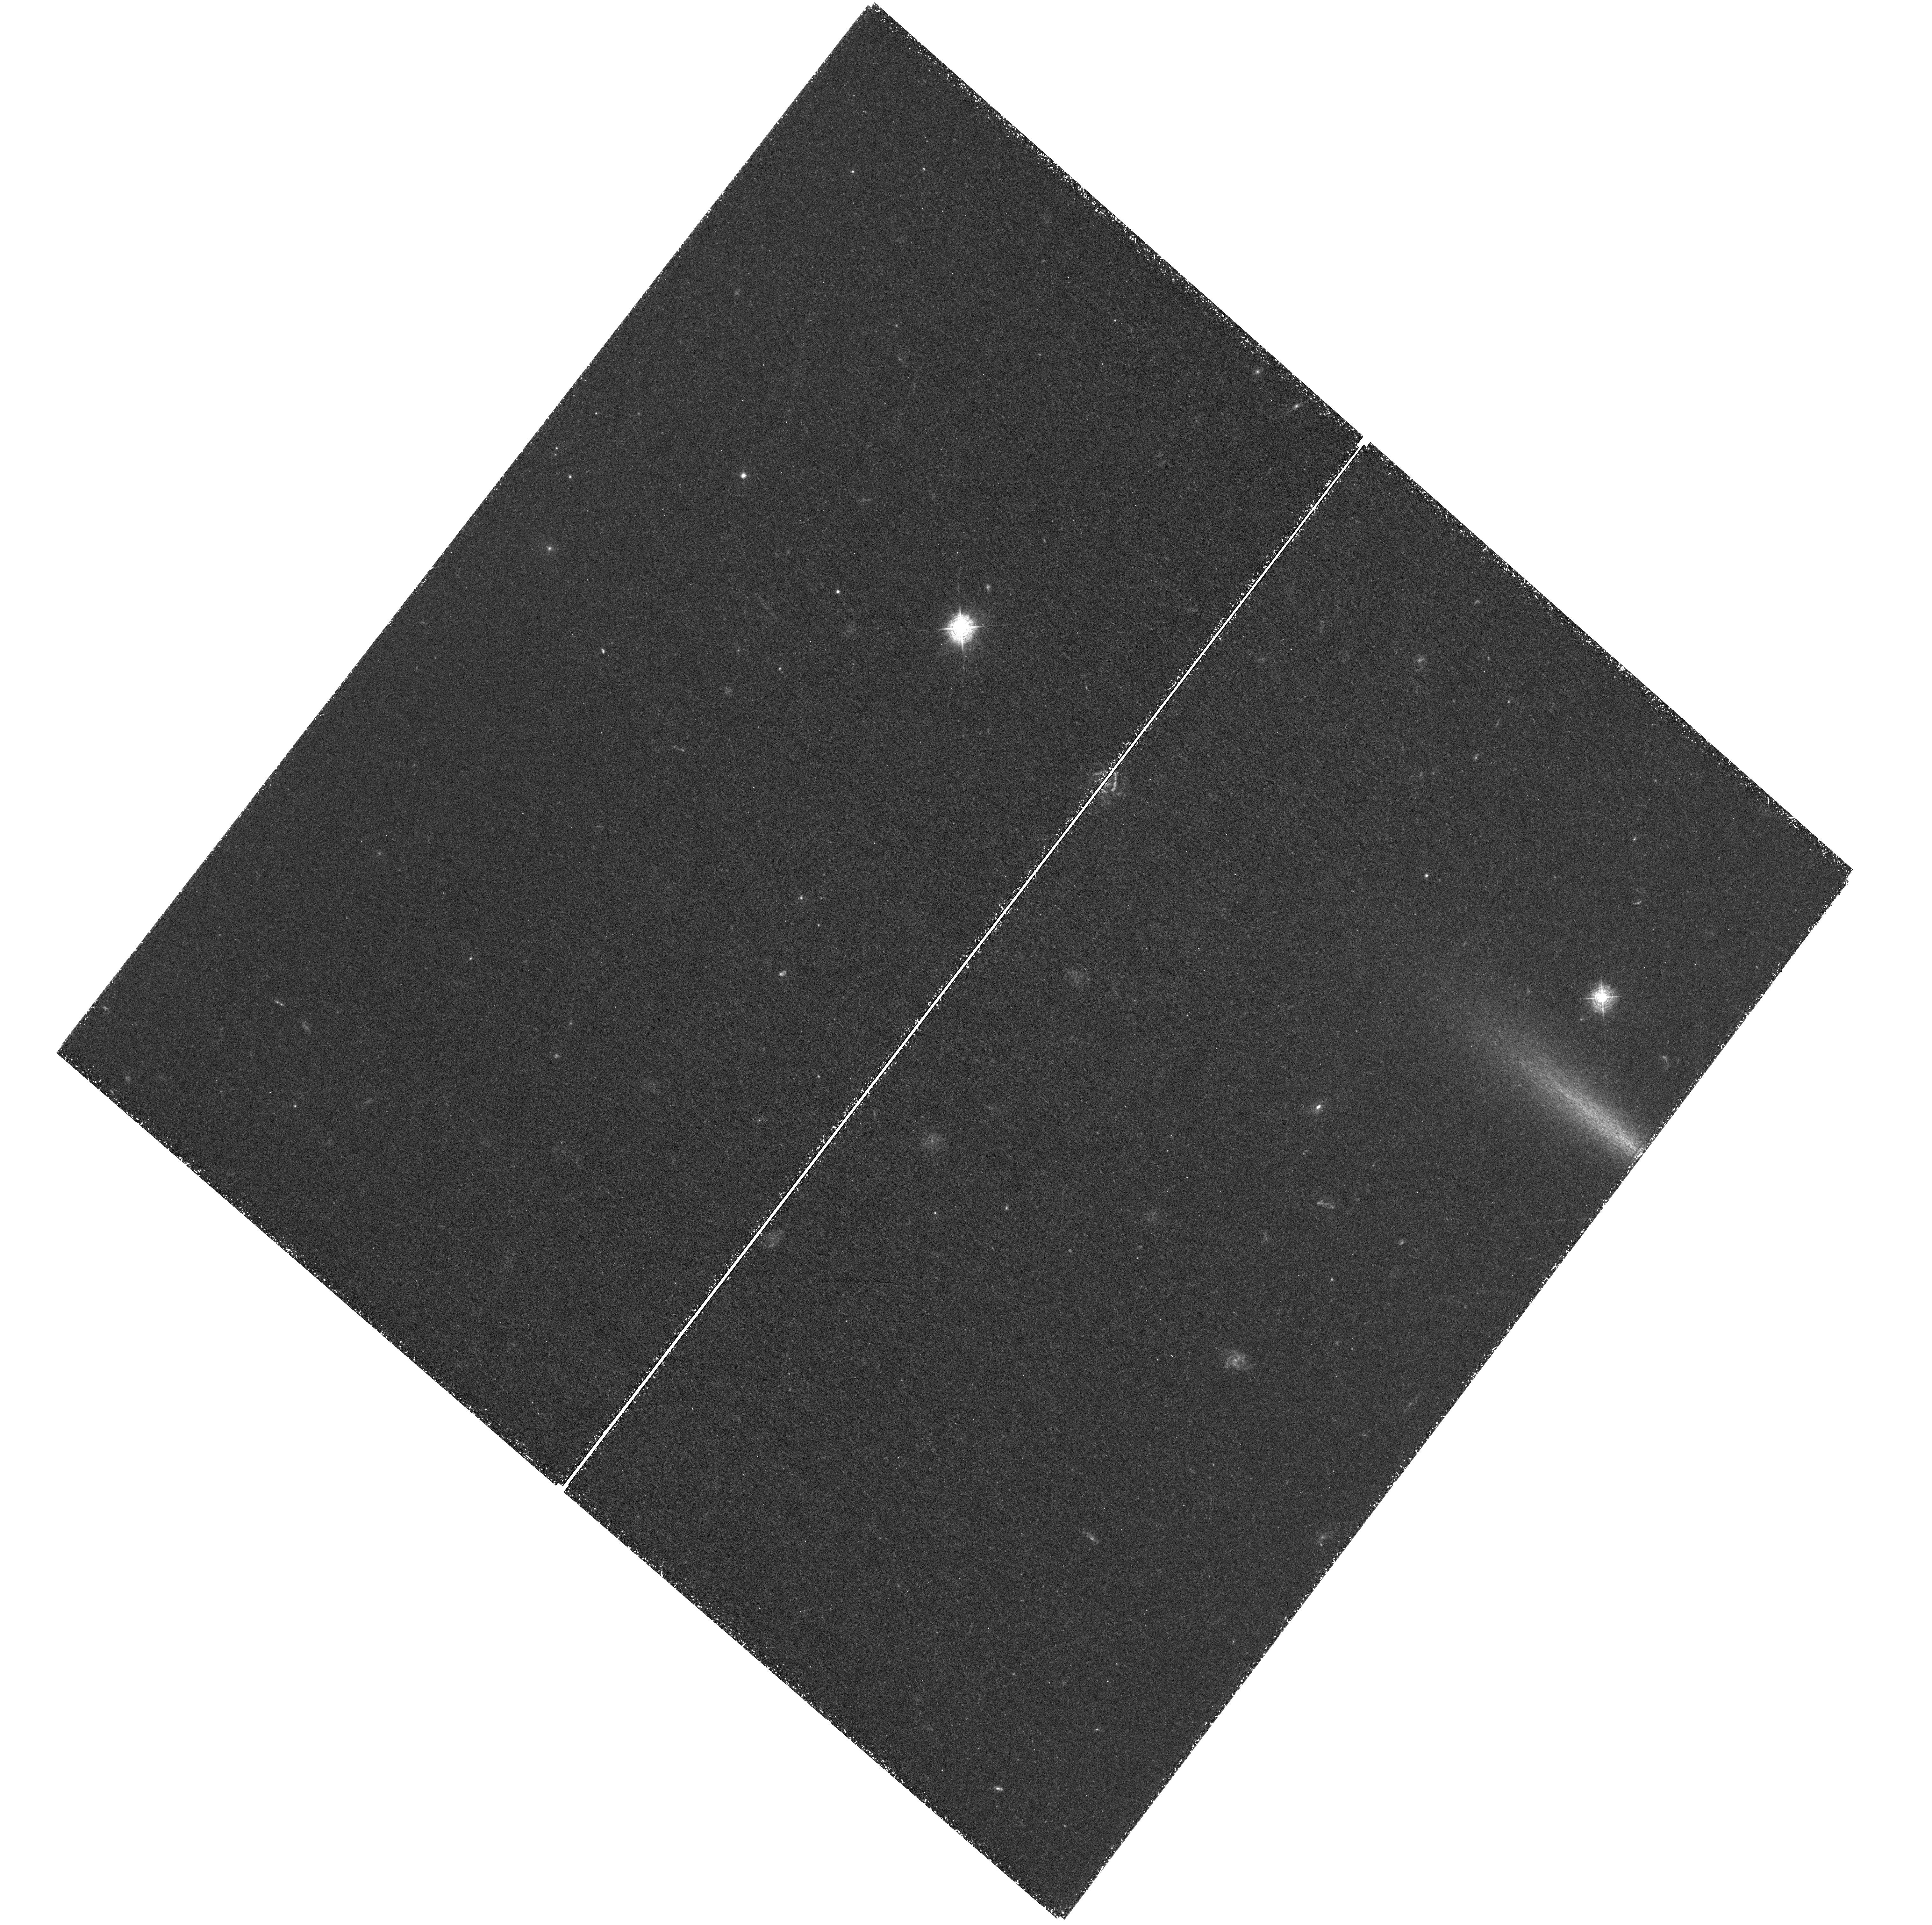
Target: CLH12-WFC3POINTING
Instrument: WFC3/UVIS
Filter: F410M
Exposure: 3.4 h
Observation ID: hst_13281_02_wfc3_uvis_f410m_ic9102

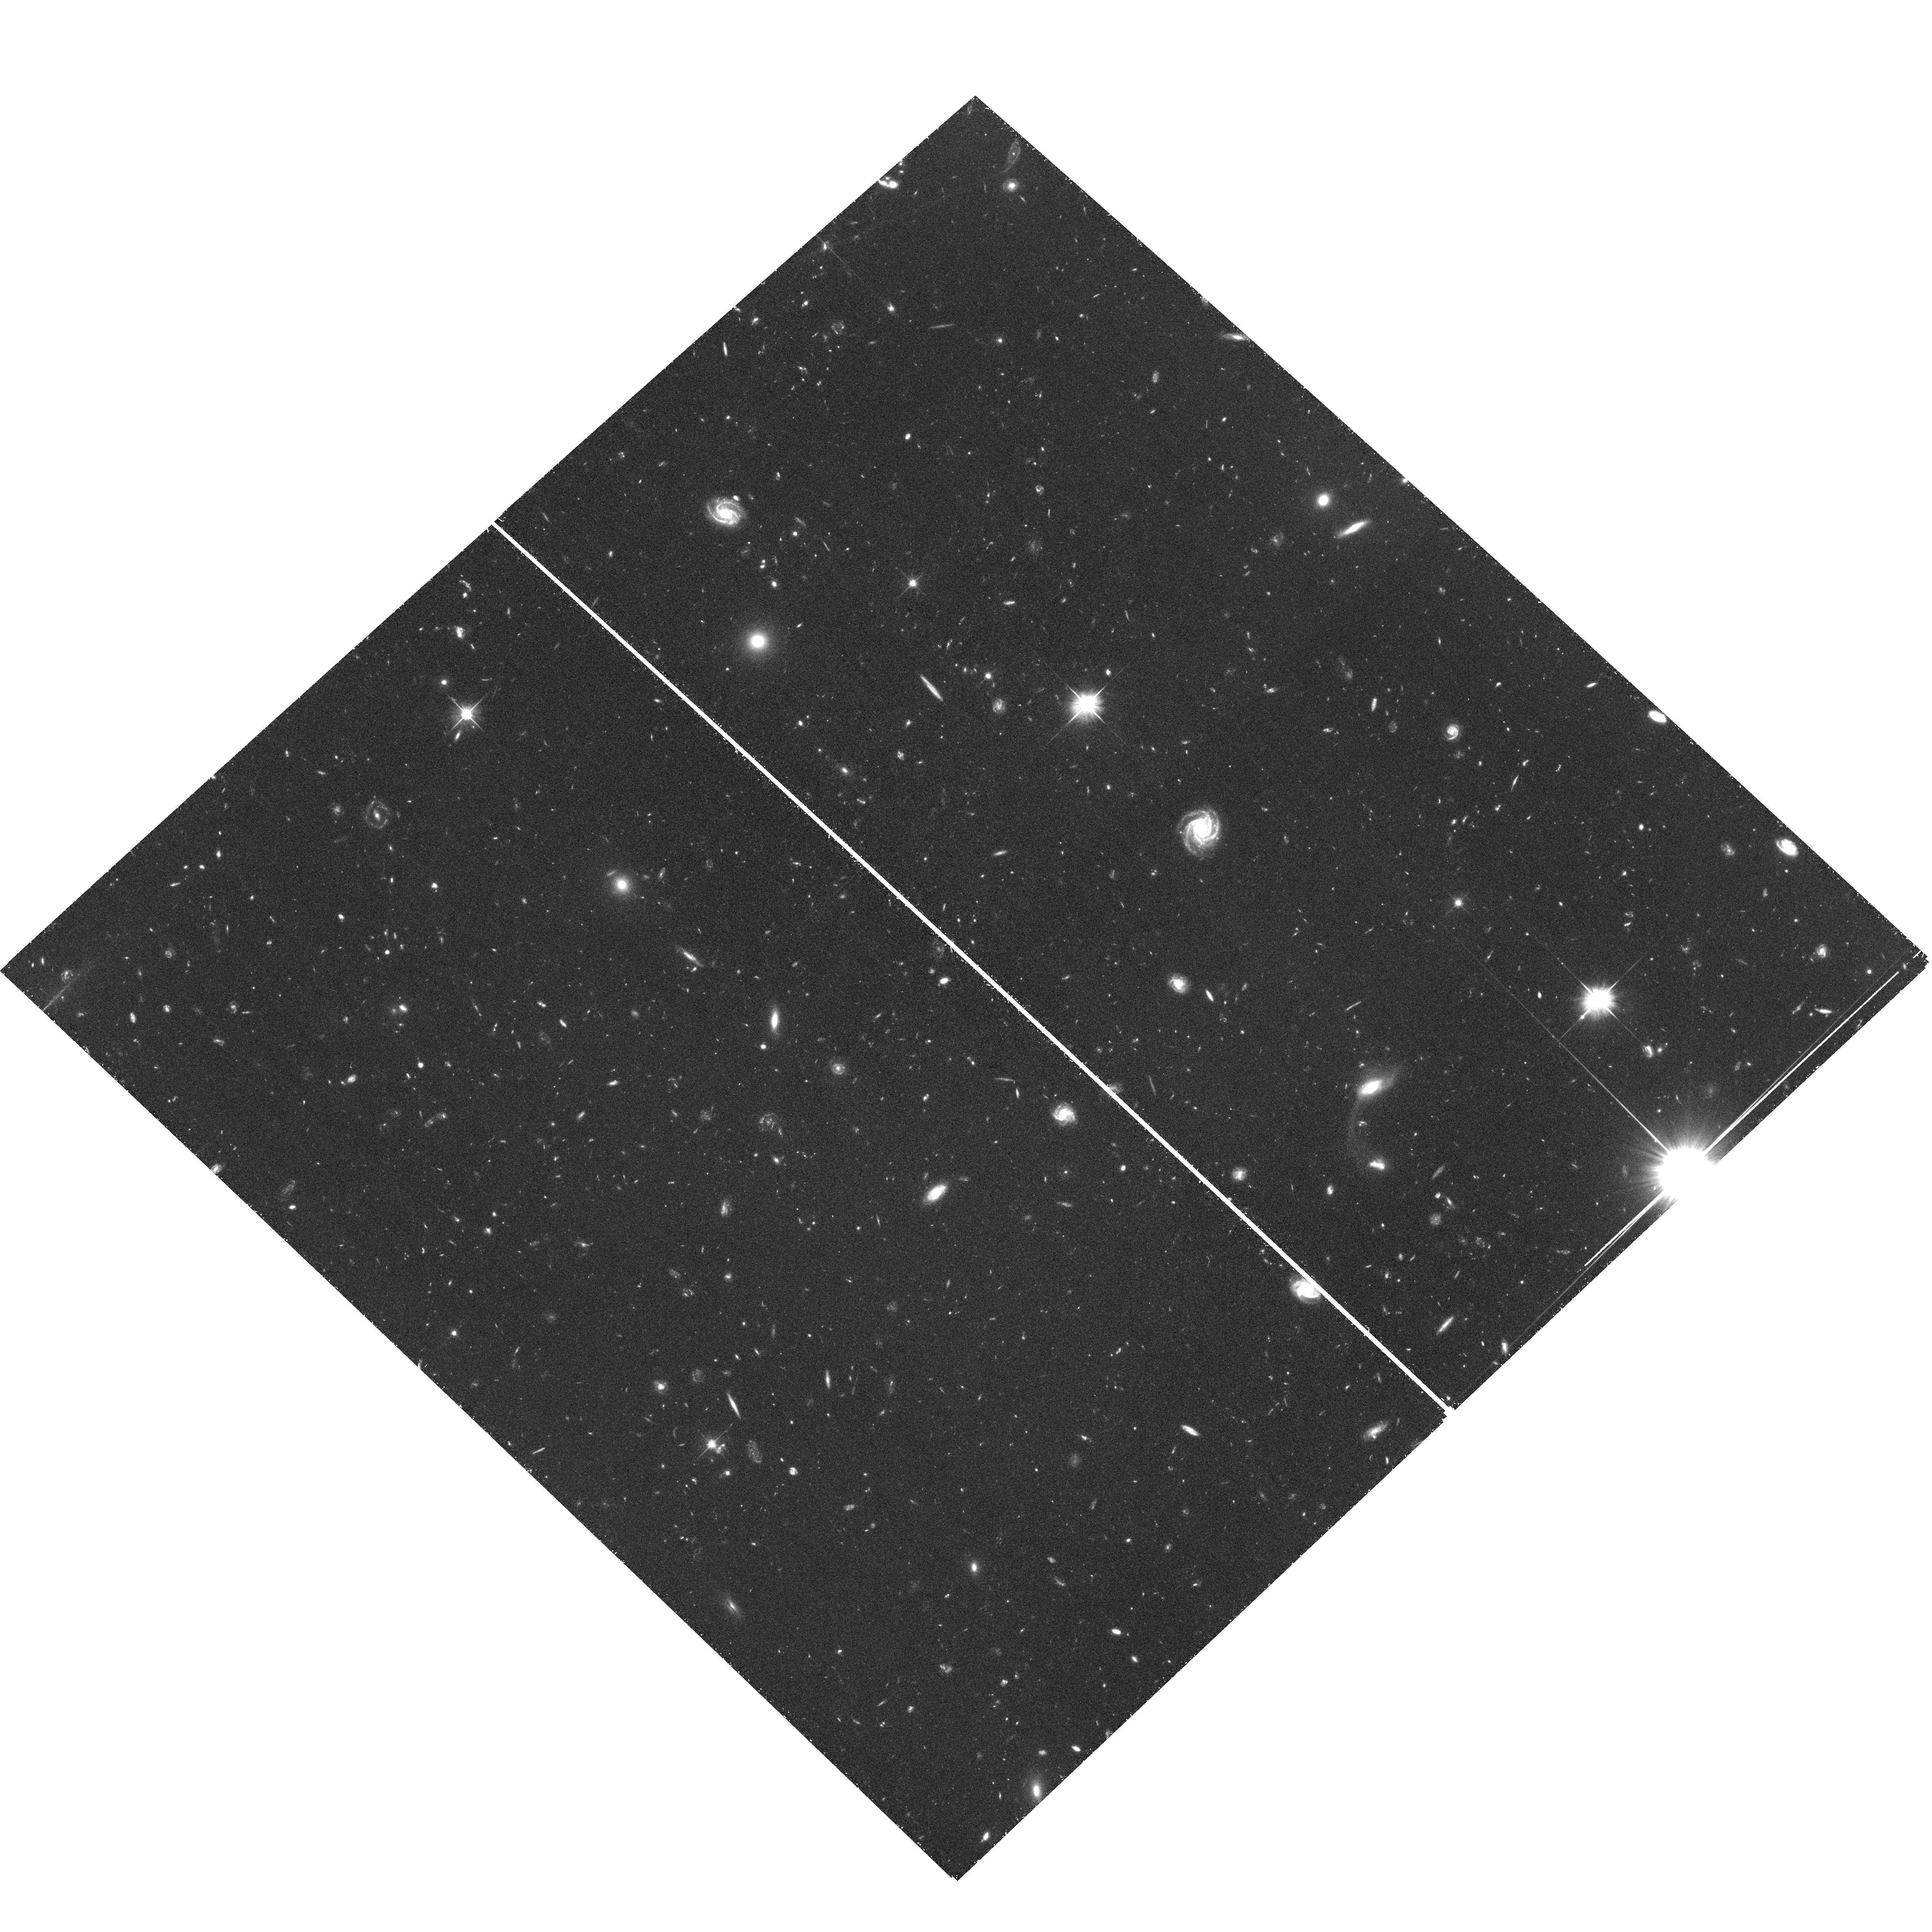
Target: CLH12-ACSPOINTING
Instrument: ACS/WFC
Filter: F606W
Exposure: 1.5 h
Observation ID: hst_13281_06_acs_wfc_f606w_jc9106

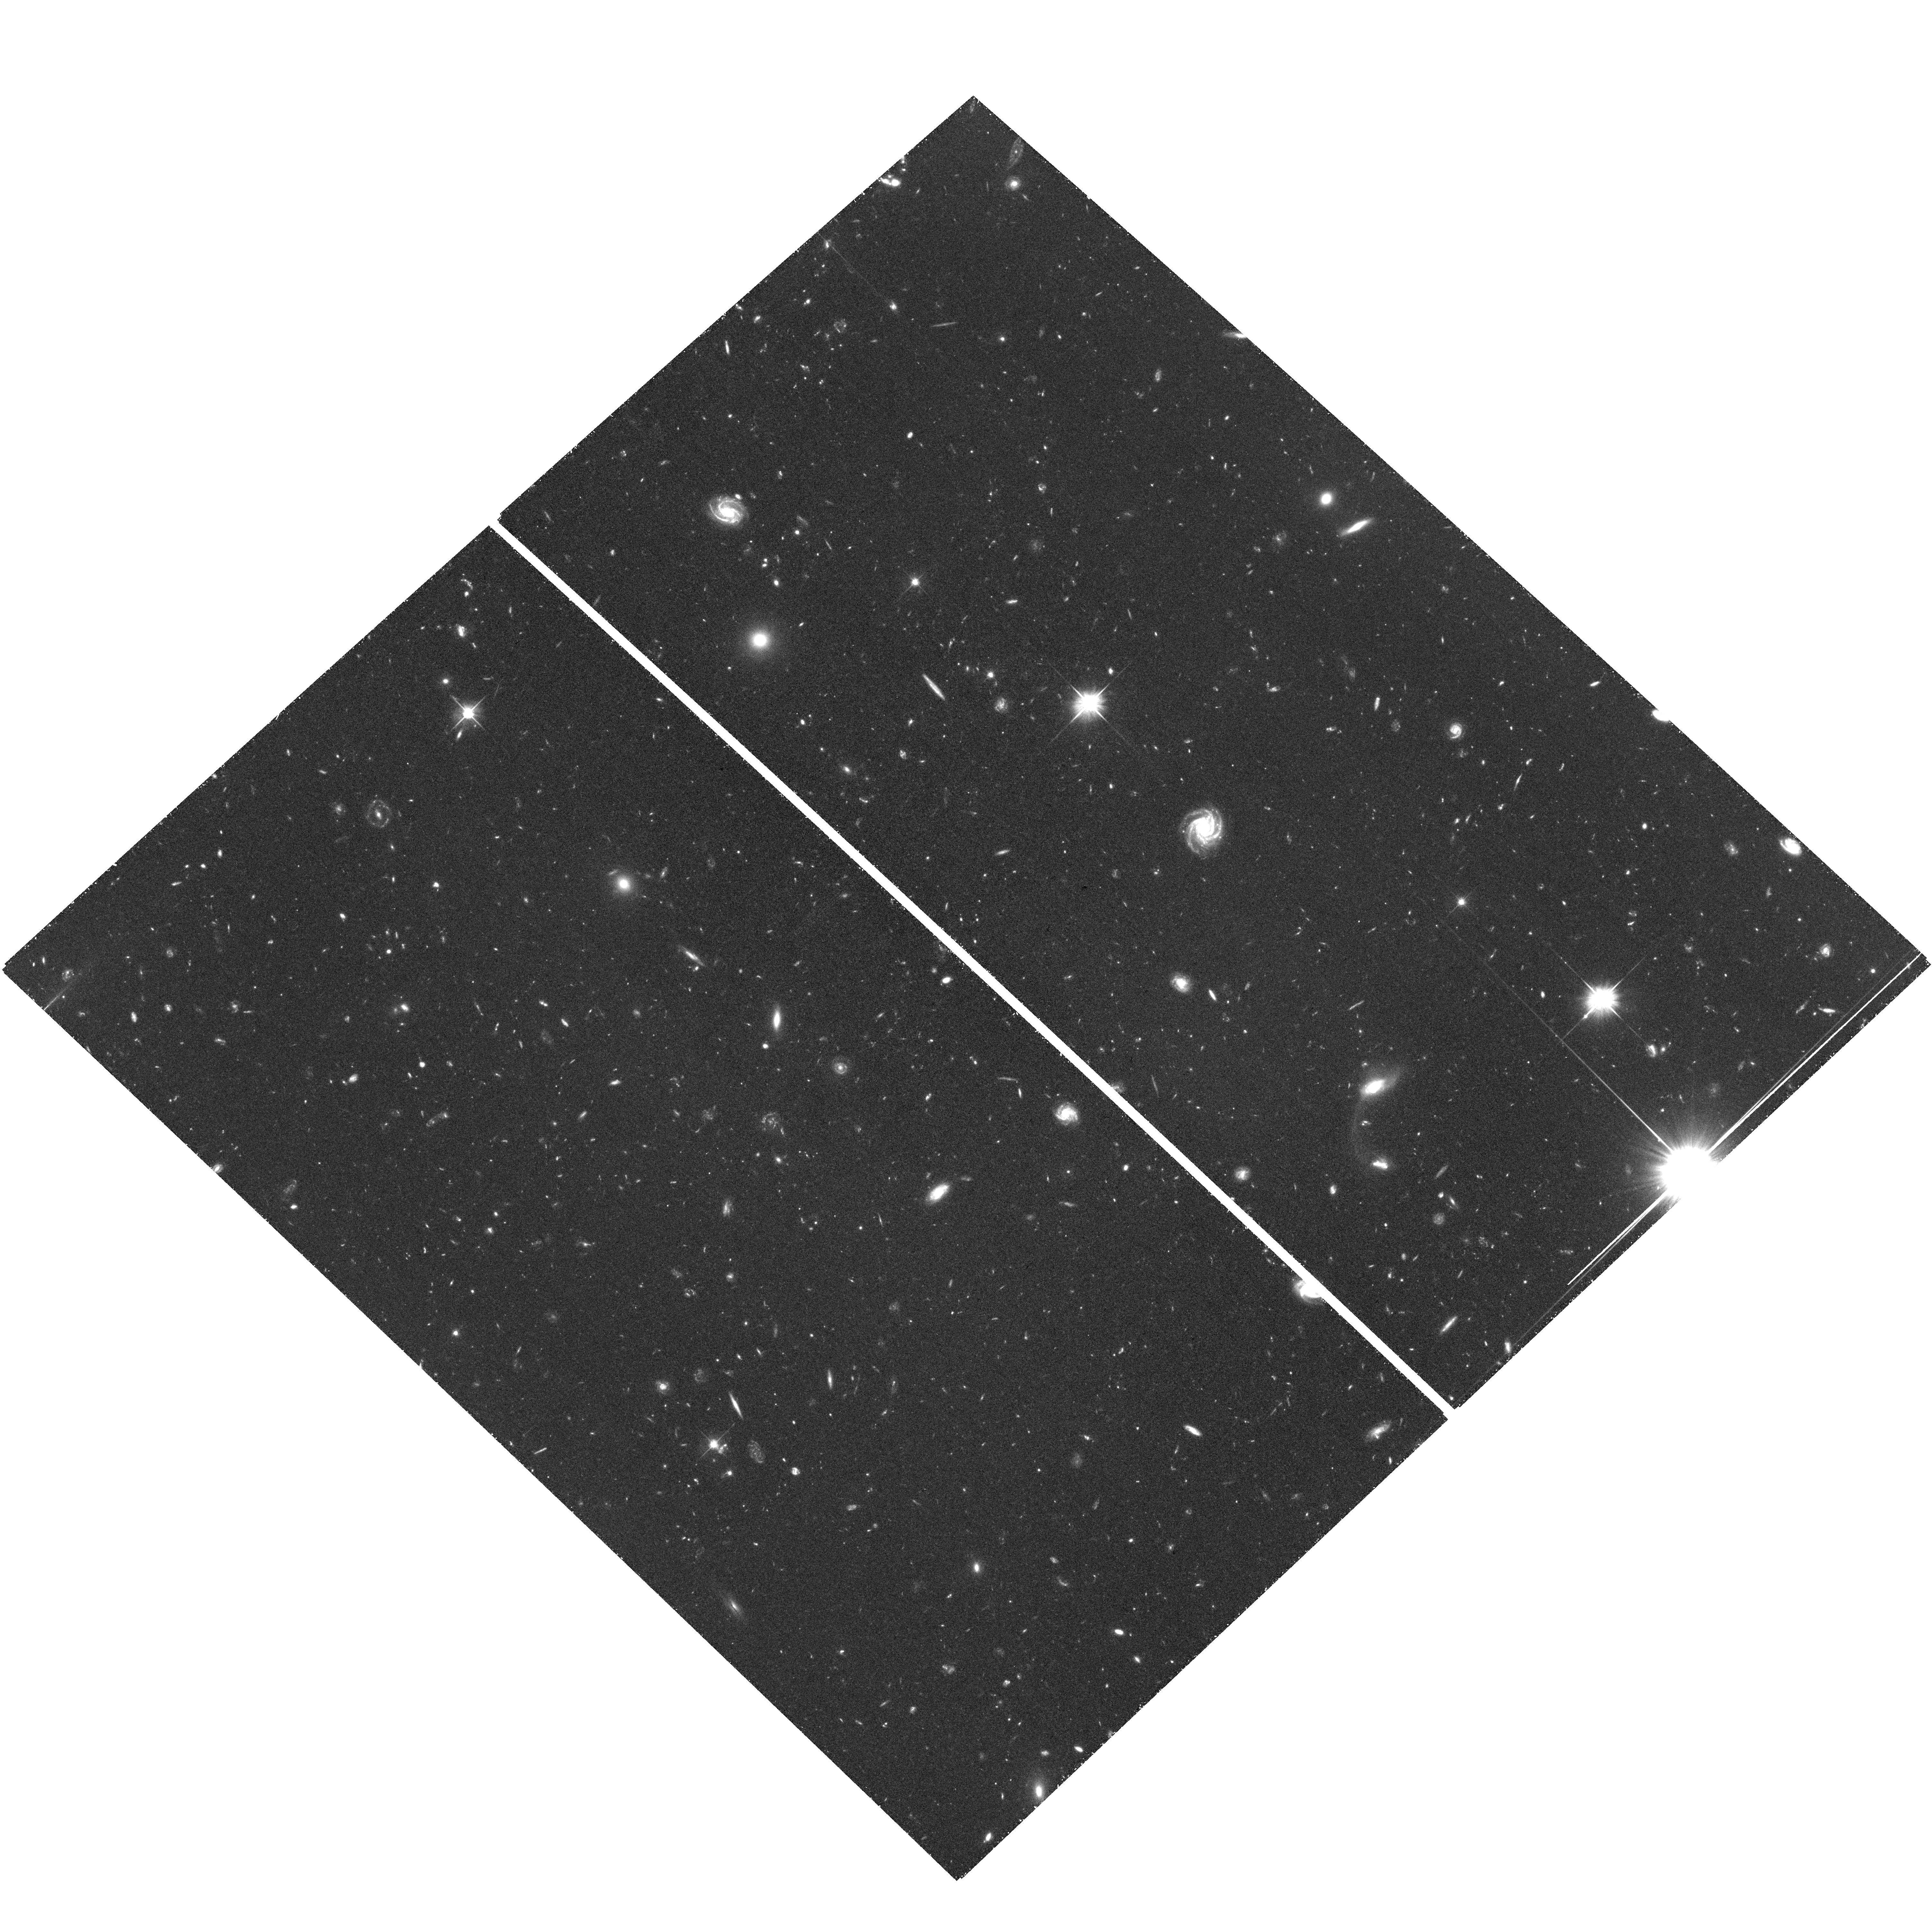
Target: CLH12-ACSPOINTING
Instrument: ACS/WFC
Filter: F606W
Exposure: 1.5 h
Observation ID: hst_13281_04_acs_wfc_f606w_jc9104

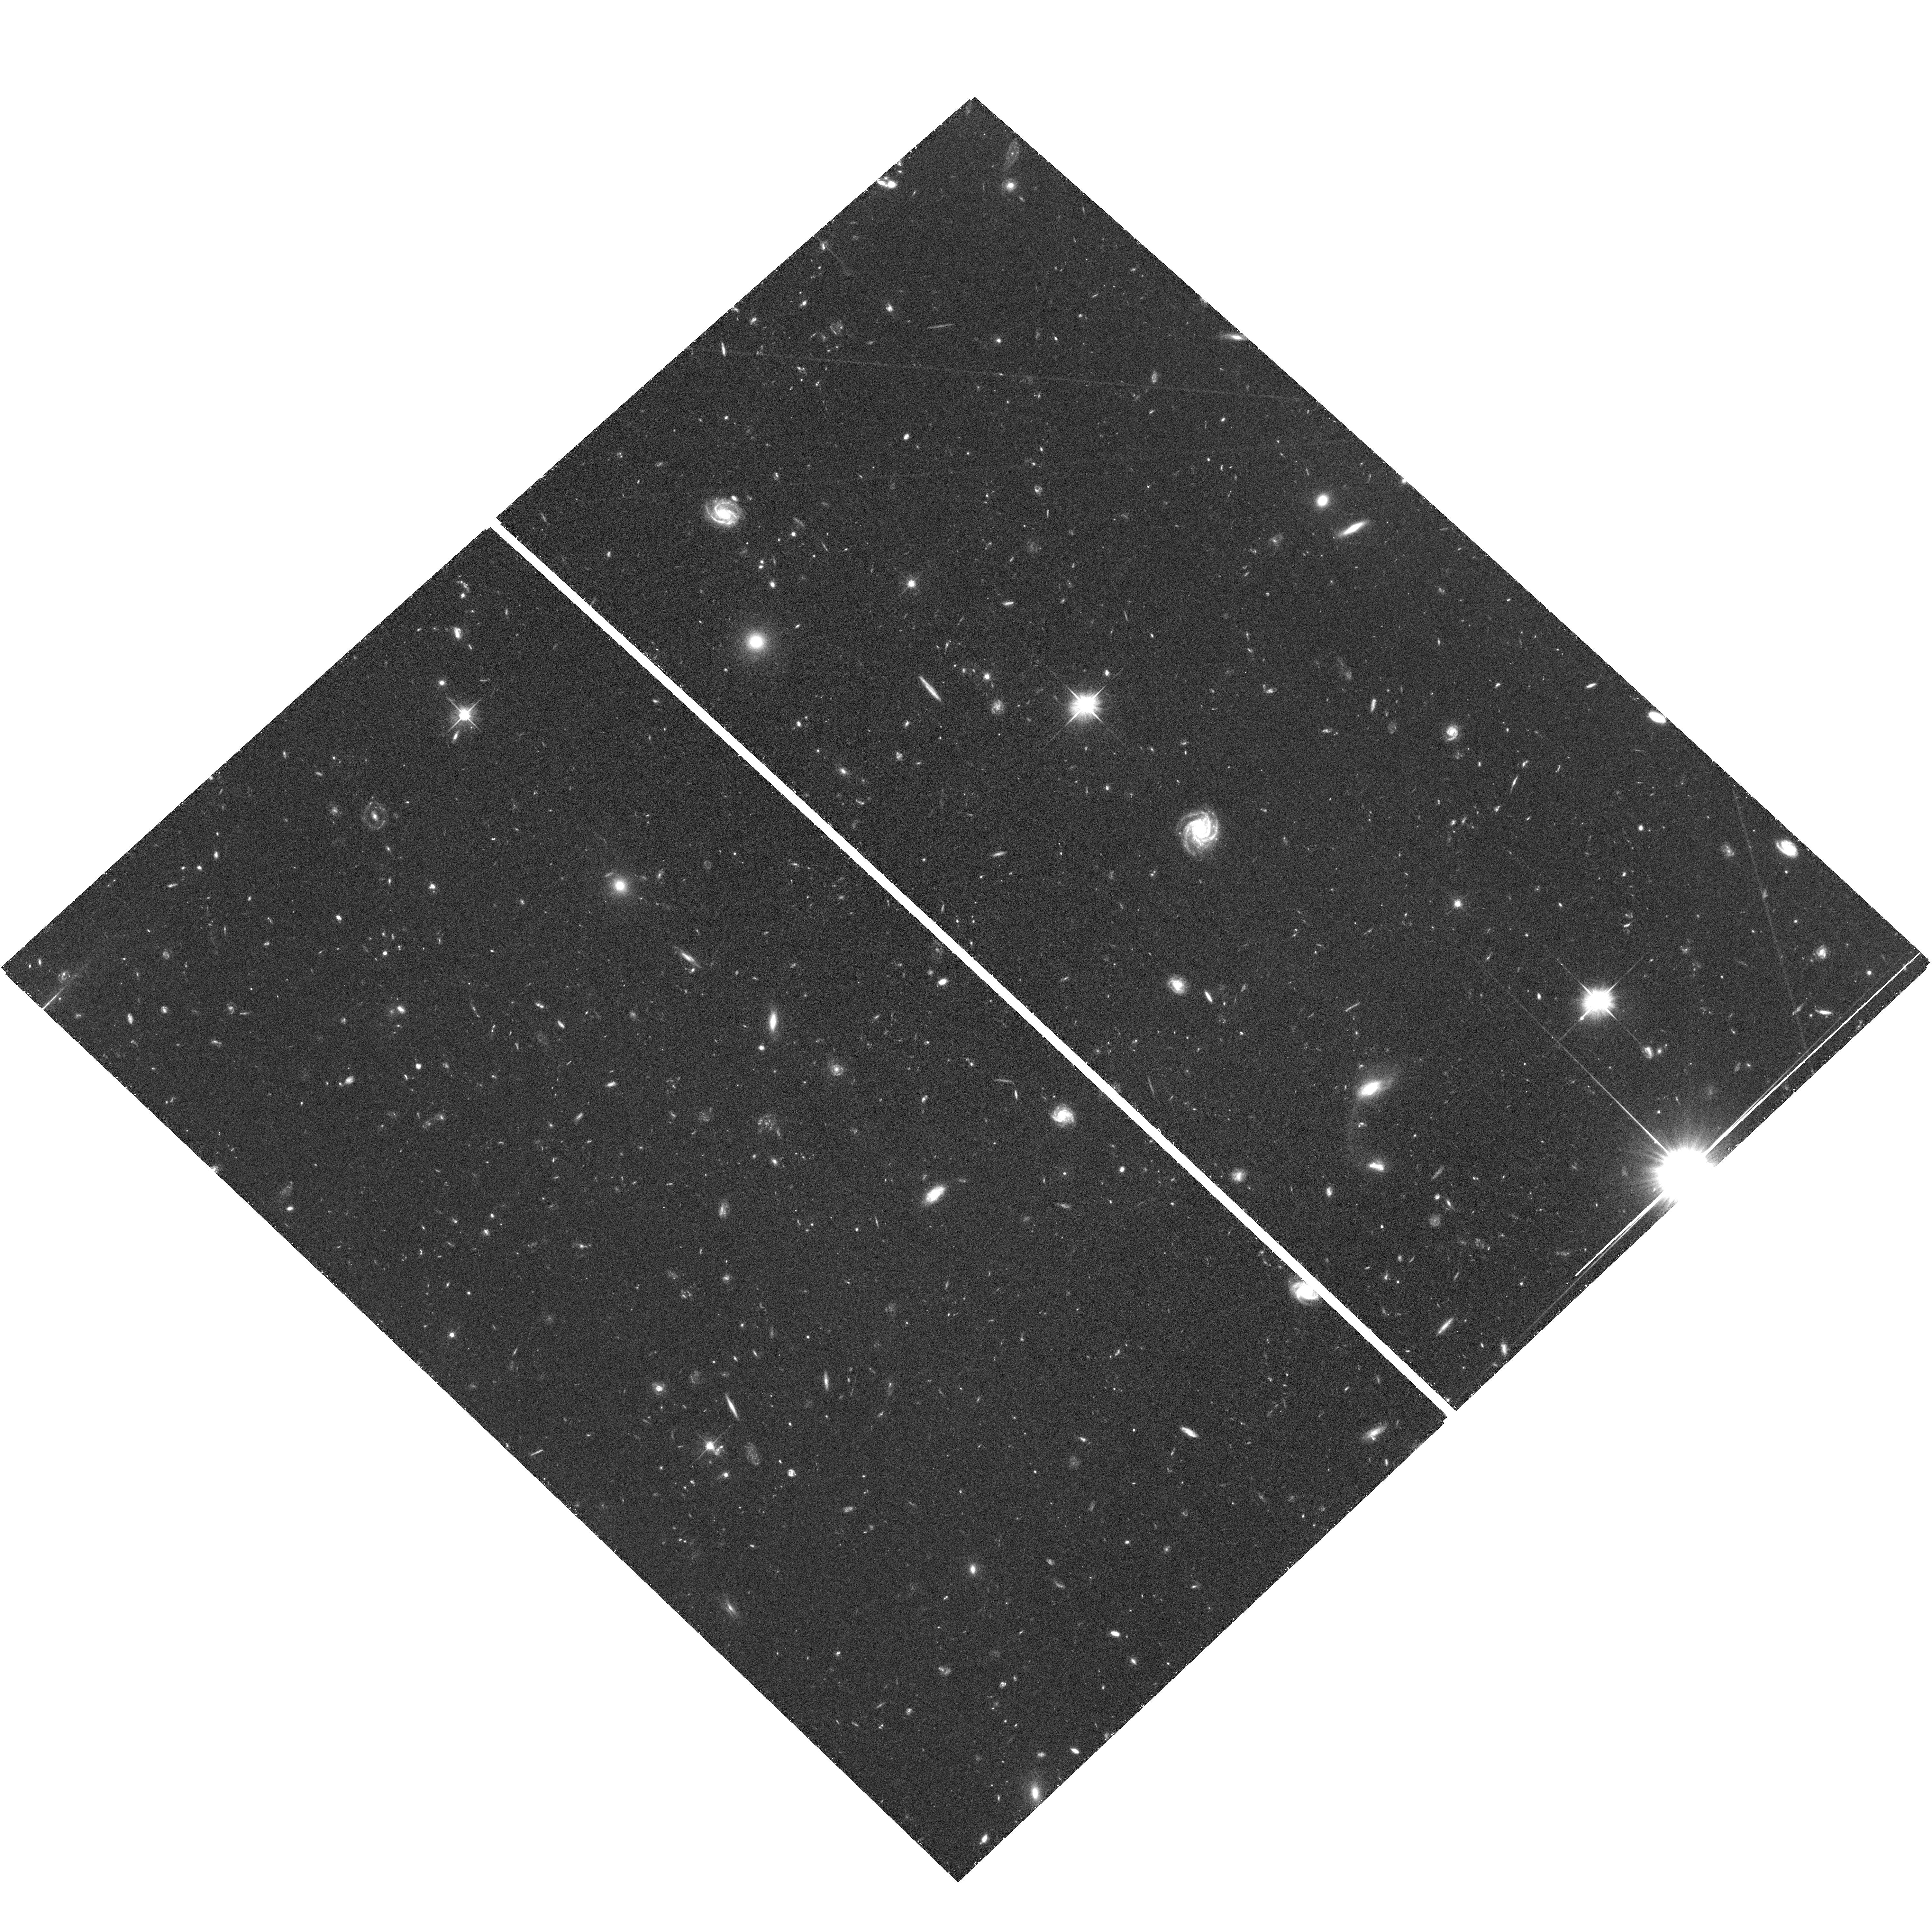
Target: CLH12-ACSPOINTING
Instrument: ACS/WFC
Filter: F606W
Exposure: 1.5 h
Observation ID: hst_13281_07_acs_wfc_f606w_jc9107

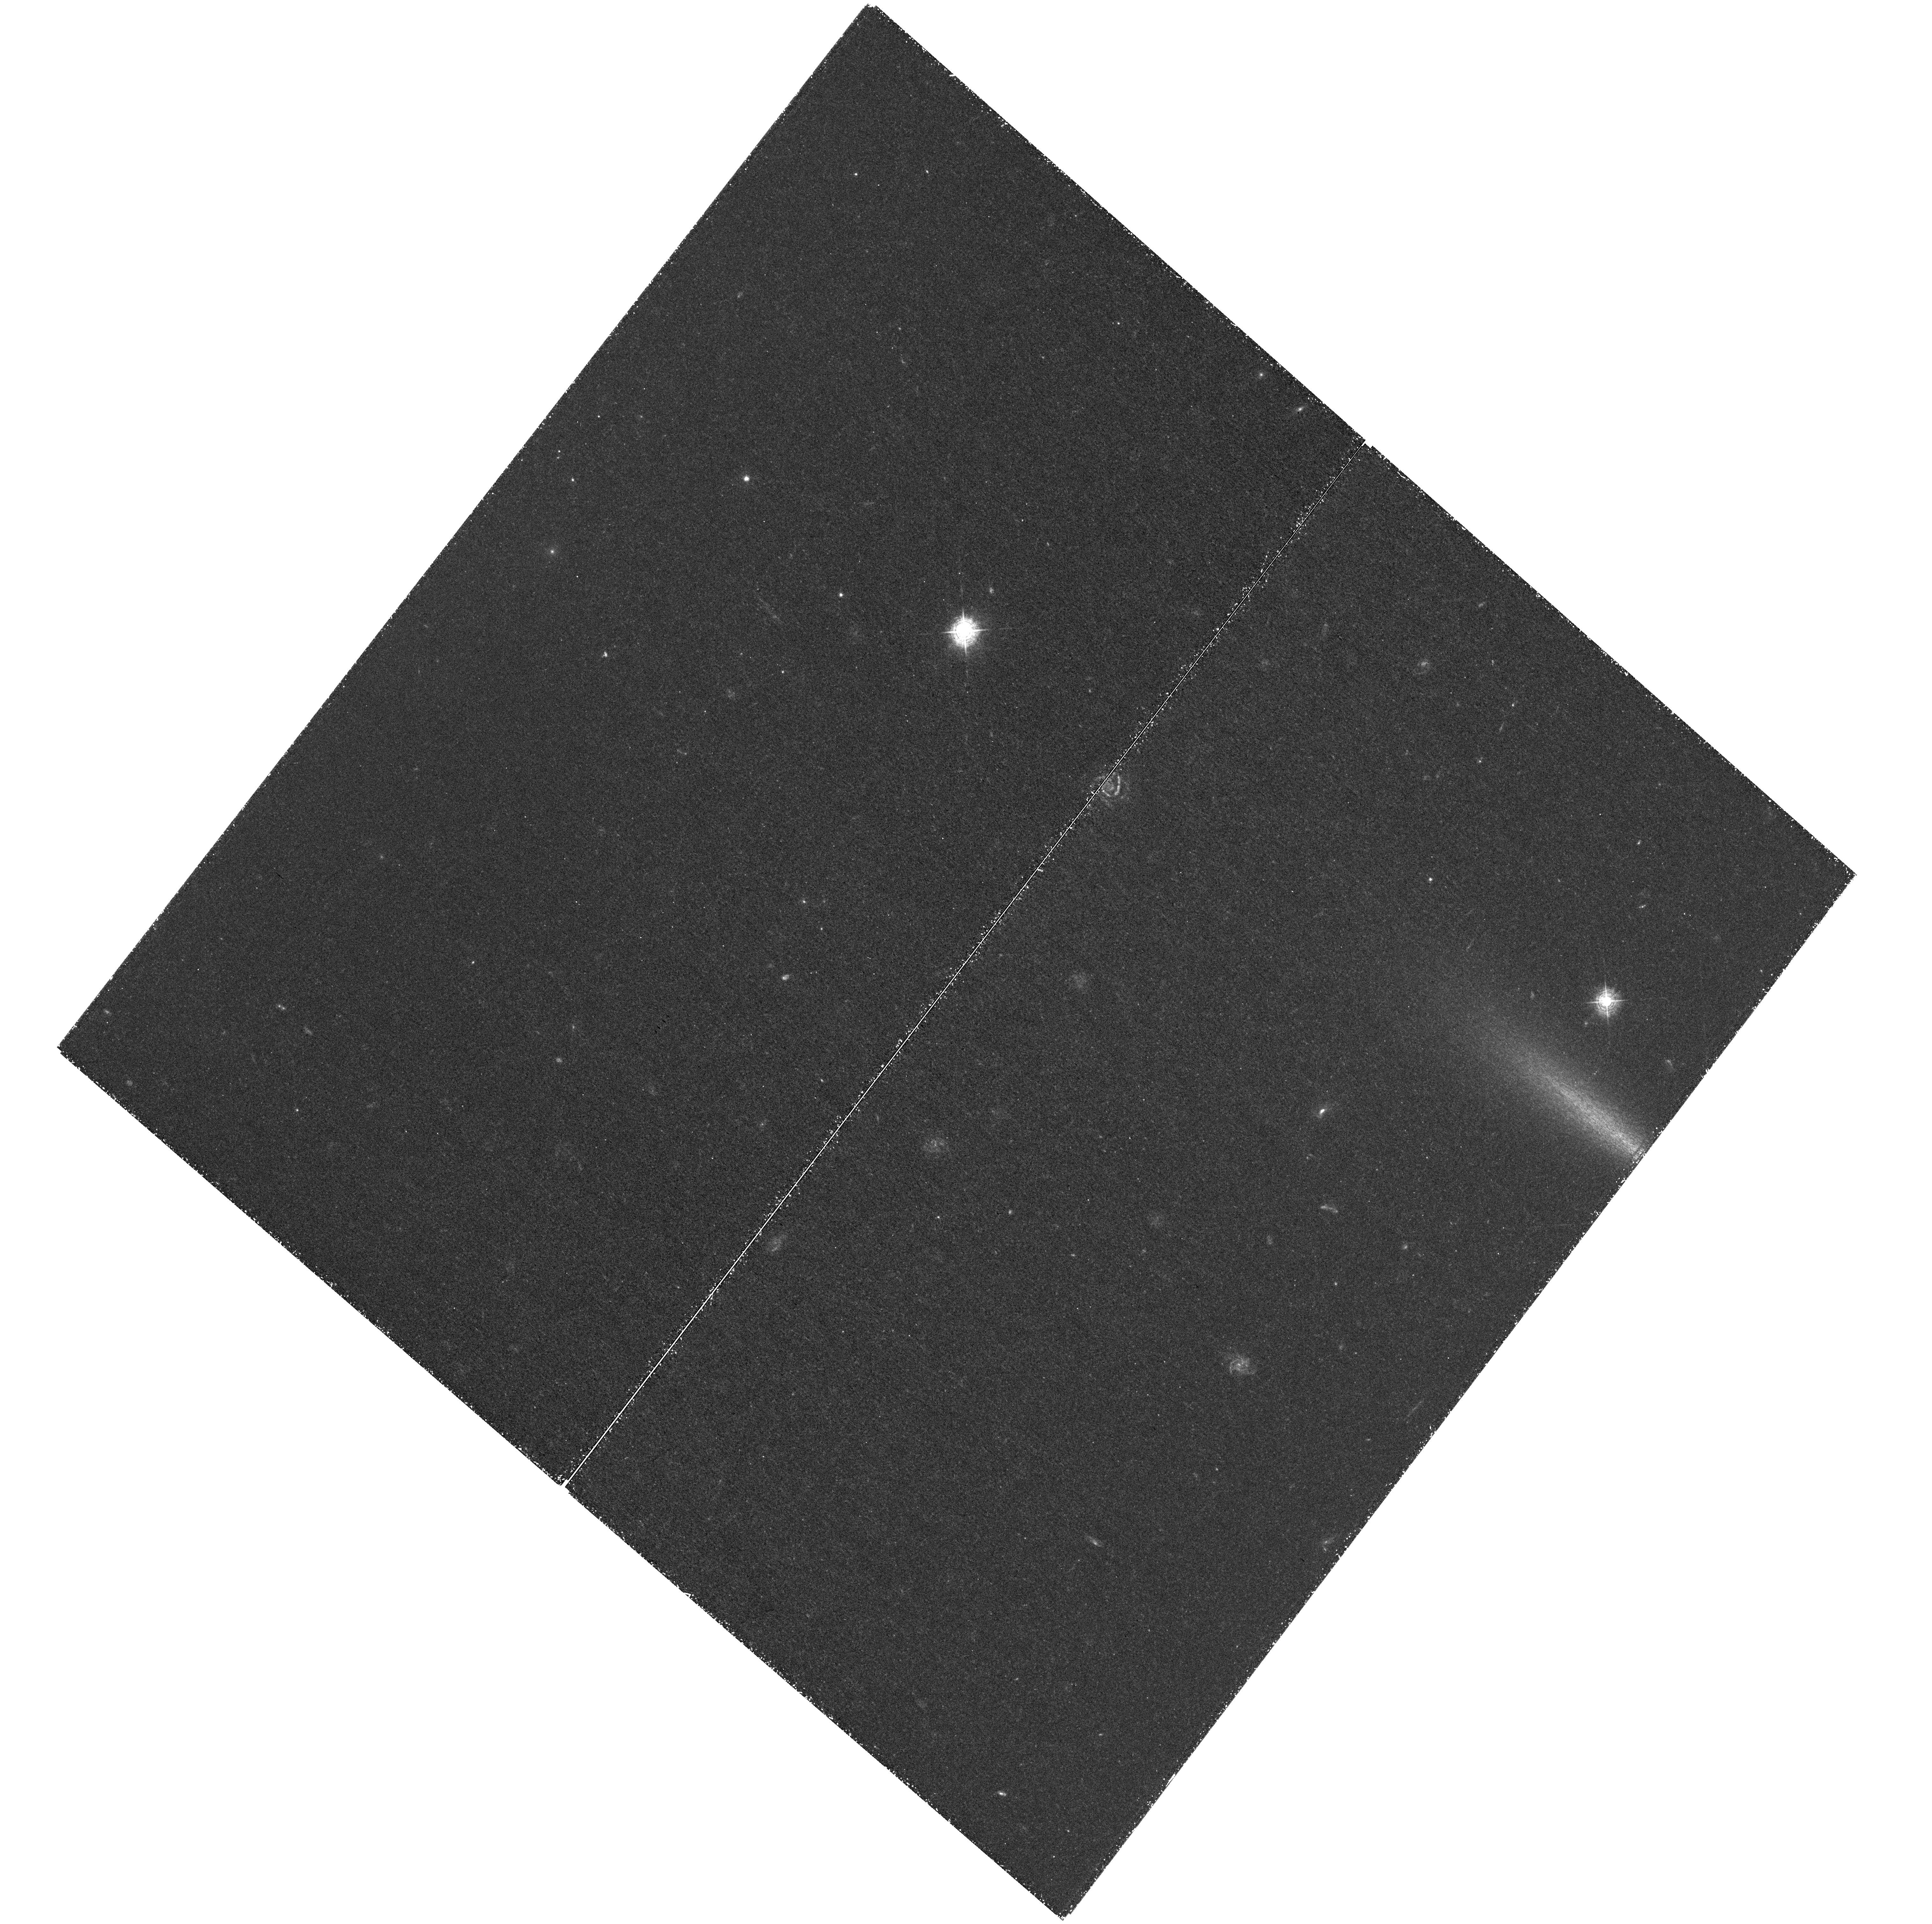
Target: CLH12-WFC3POINTING
Instrument: WFC3/UVIS
Filter: F410M
Exposure: 3.4 h
Observation ID: hst_13281_01_wfc3_uvis_f410m_ic9101

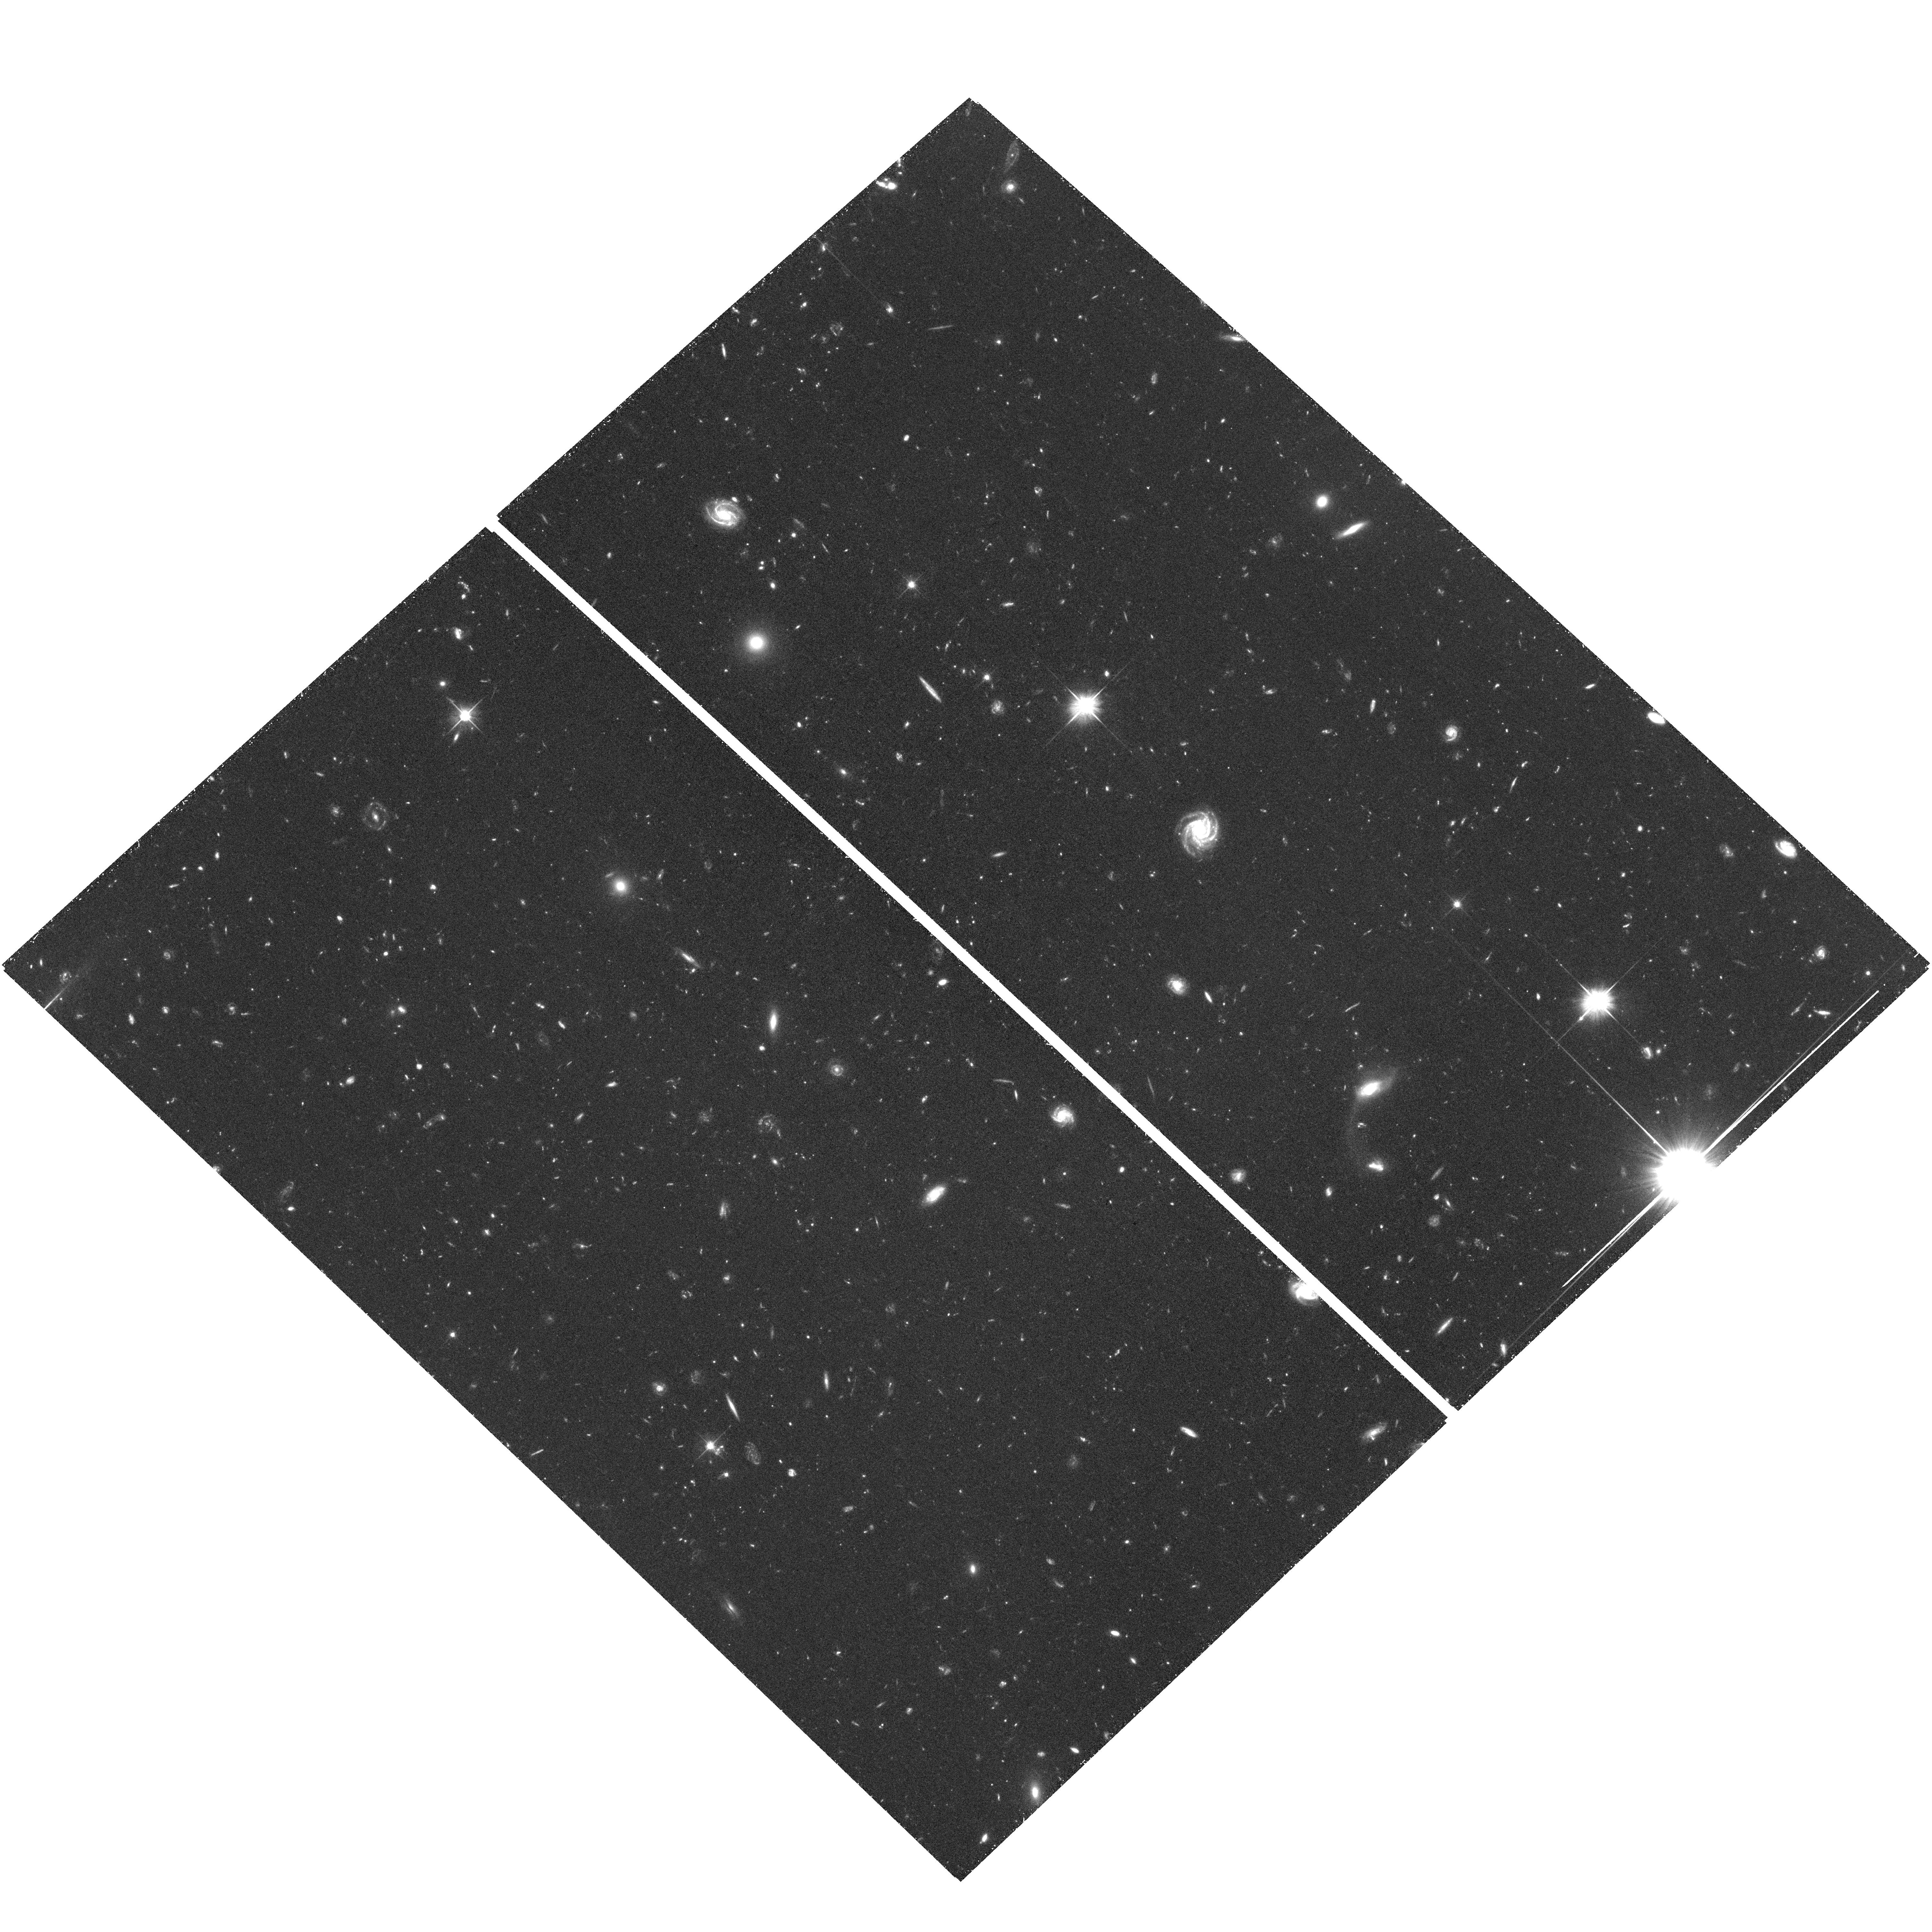
Target: CLH12-ACSPOINTING
Instrument: ACS/WFC
Filter: F606W
Exposure: 1.5 h
Observation ID: hst_13281_05_acs_wfc_f606w_jc9105

Illuminating the Dark Phases of Galaxy-Formation with the Help of a z=2.4 Quasar (PI: Cantalupo, Sebastiano)

Galaxy formation occurs along the densest regions of the Intergalactic Medium (IGM) where the gas can collapse and form stars. However, despite their importance, the phases preceding substantial star formation are usually unobservable and thus poorly constrained. How is the IGM converted into stars at high-z and what is the efficiency of this process? The aim of this project is to answer these questions taking advantage of a new and, so far, unique dataset: "dark" galaxies fluorescently illuminated by a bright quasar at z=2.4, recently discovered by Cantalupo et al. with deep Ly-alpha imaging on the VLT. Differently from any previous Ly-alpha survey, fluorescent emission provides a direct constraint on the gas distribution independent of any associated star formation. We have discovered a large number of high Equivalent Width (>240A) objects for which the emission is likely powered by fluorescence. These are the best candidates for "dark" galaxies currently known. Unfortunately they are spatially unresolved in our ground-based observations: the study of this new category of objects requires space-based imaging for any major advancement. A direct measurement of the star formation efficiency (SFE) of these clouds would represent a major breakthrough in the study of galaxy-formation. HST imaging will provide the key elements to achieve this goal: i) resolved Ly-alpha imaging with WFC3, providing the source sizes and gas mass; ii) ACS imaging at rest-frame 1500A, providing a measurement of recent SFR. Combined together, these observations will provide the first direct constraint on the size, gas mass and SFE of the lowest mass haloes at high-z.